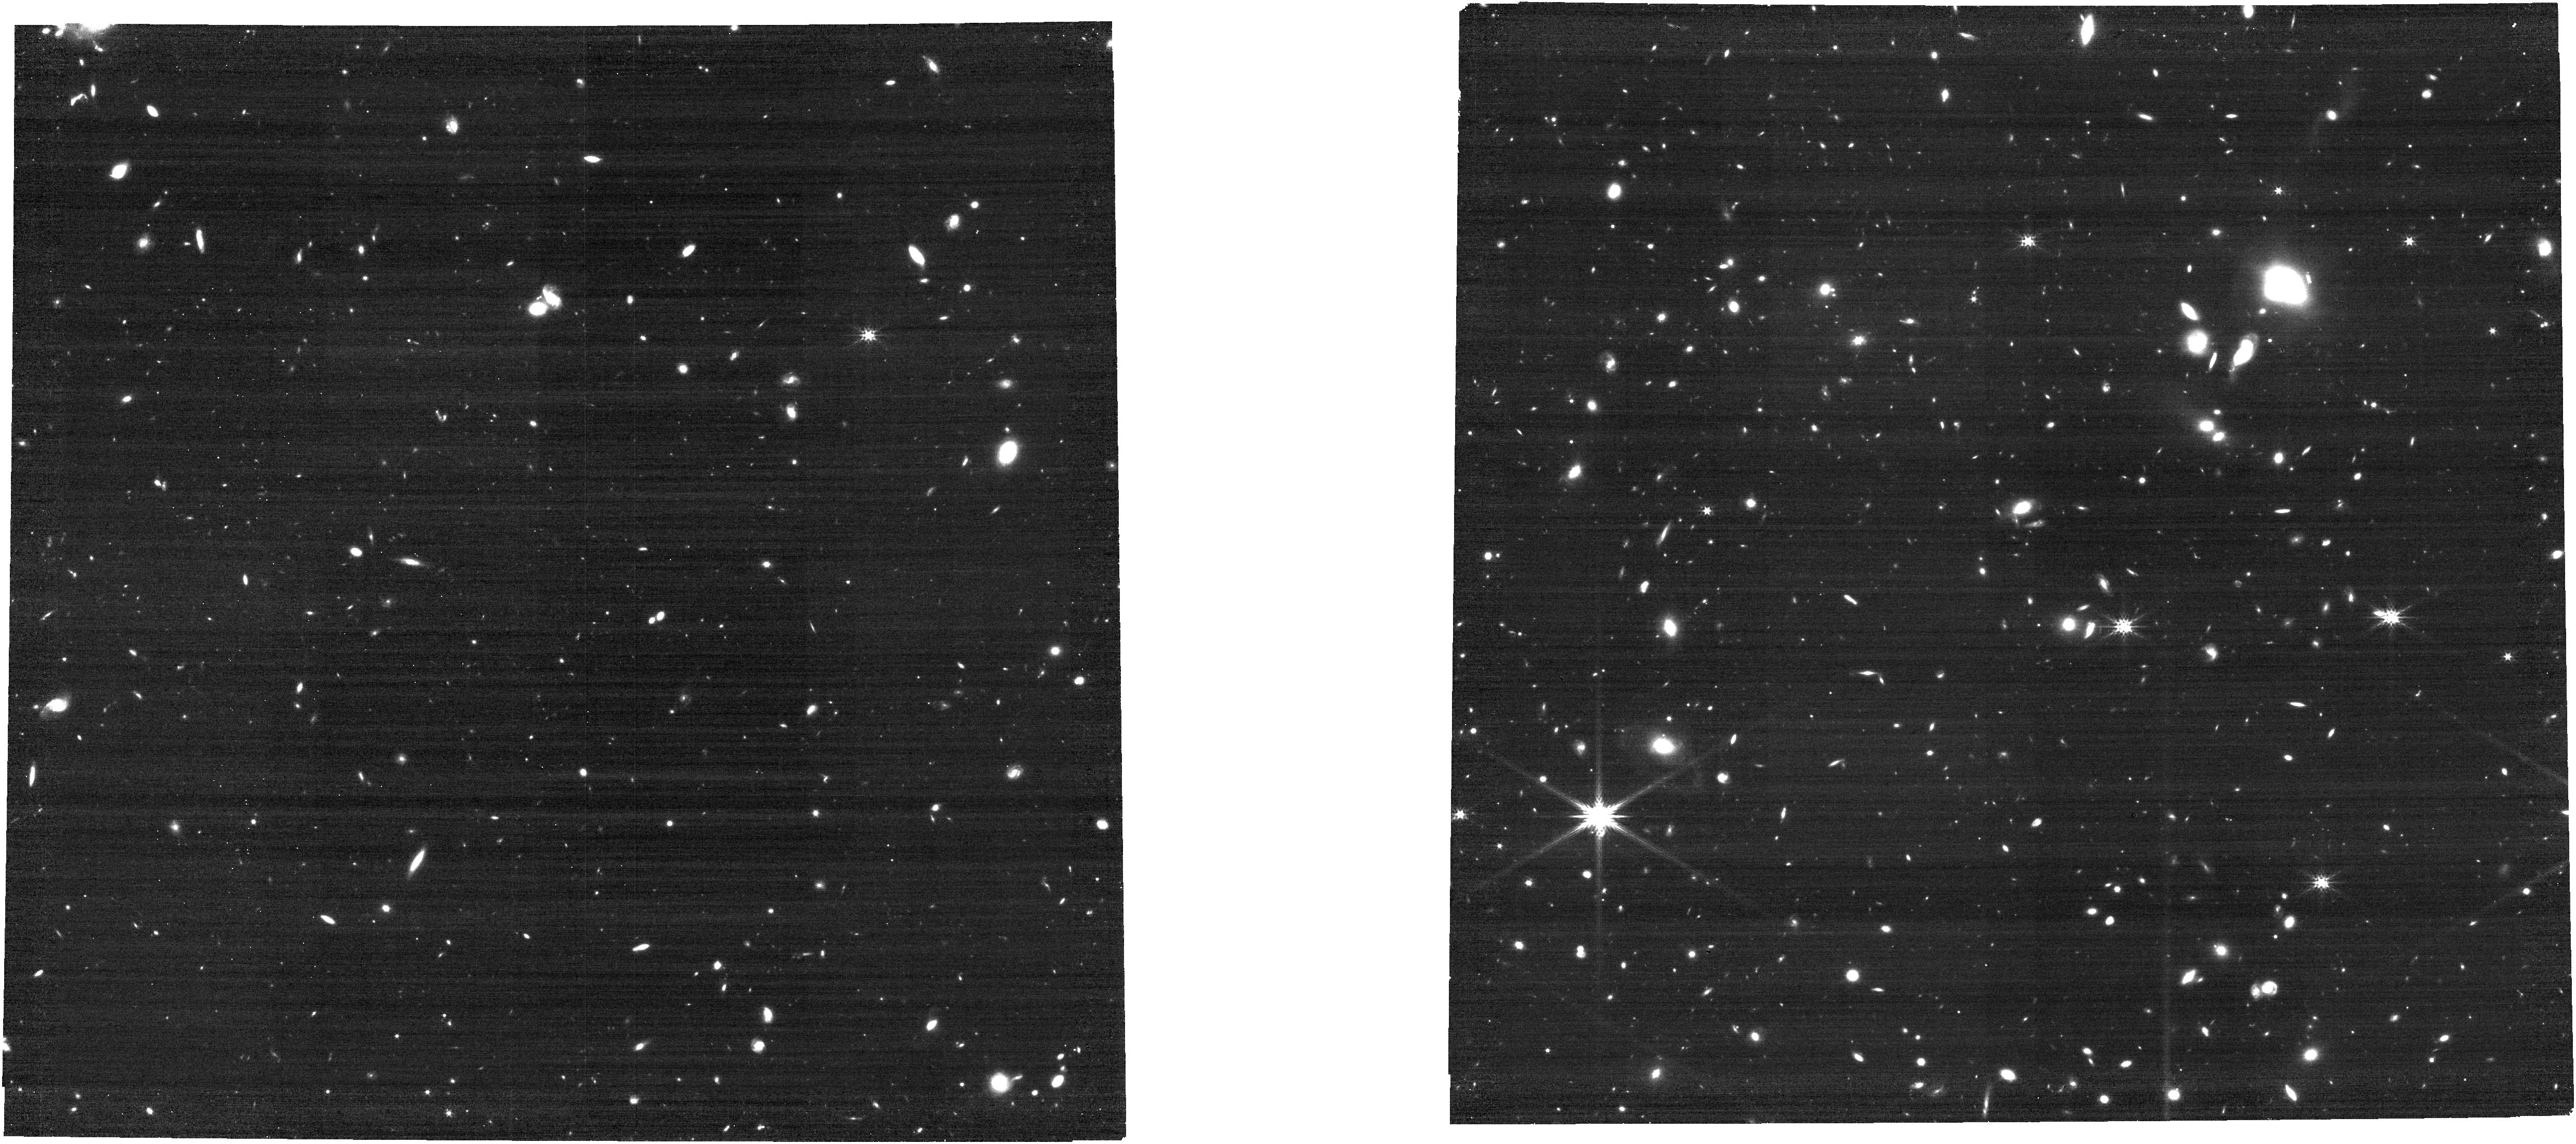
Target: SN2026ngr. Instrument: NIRCAM. Filter: F277W. Exposure: 24 min. Observation ID: jw12764-o004_t003_nircam_clear-f277w

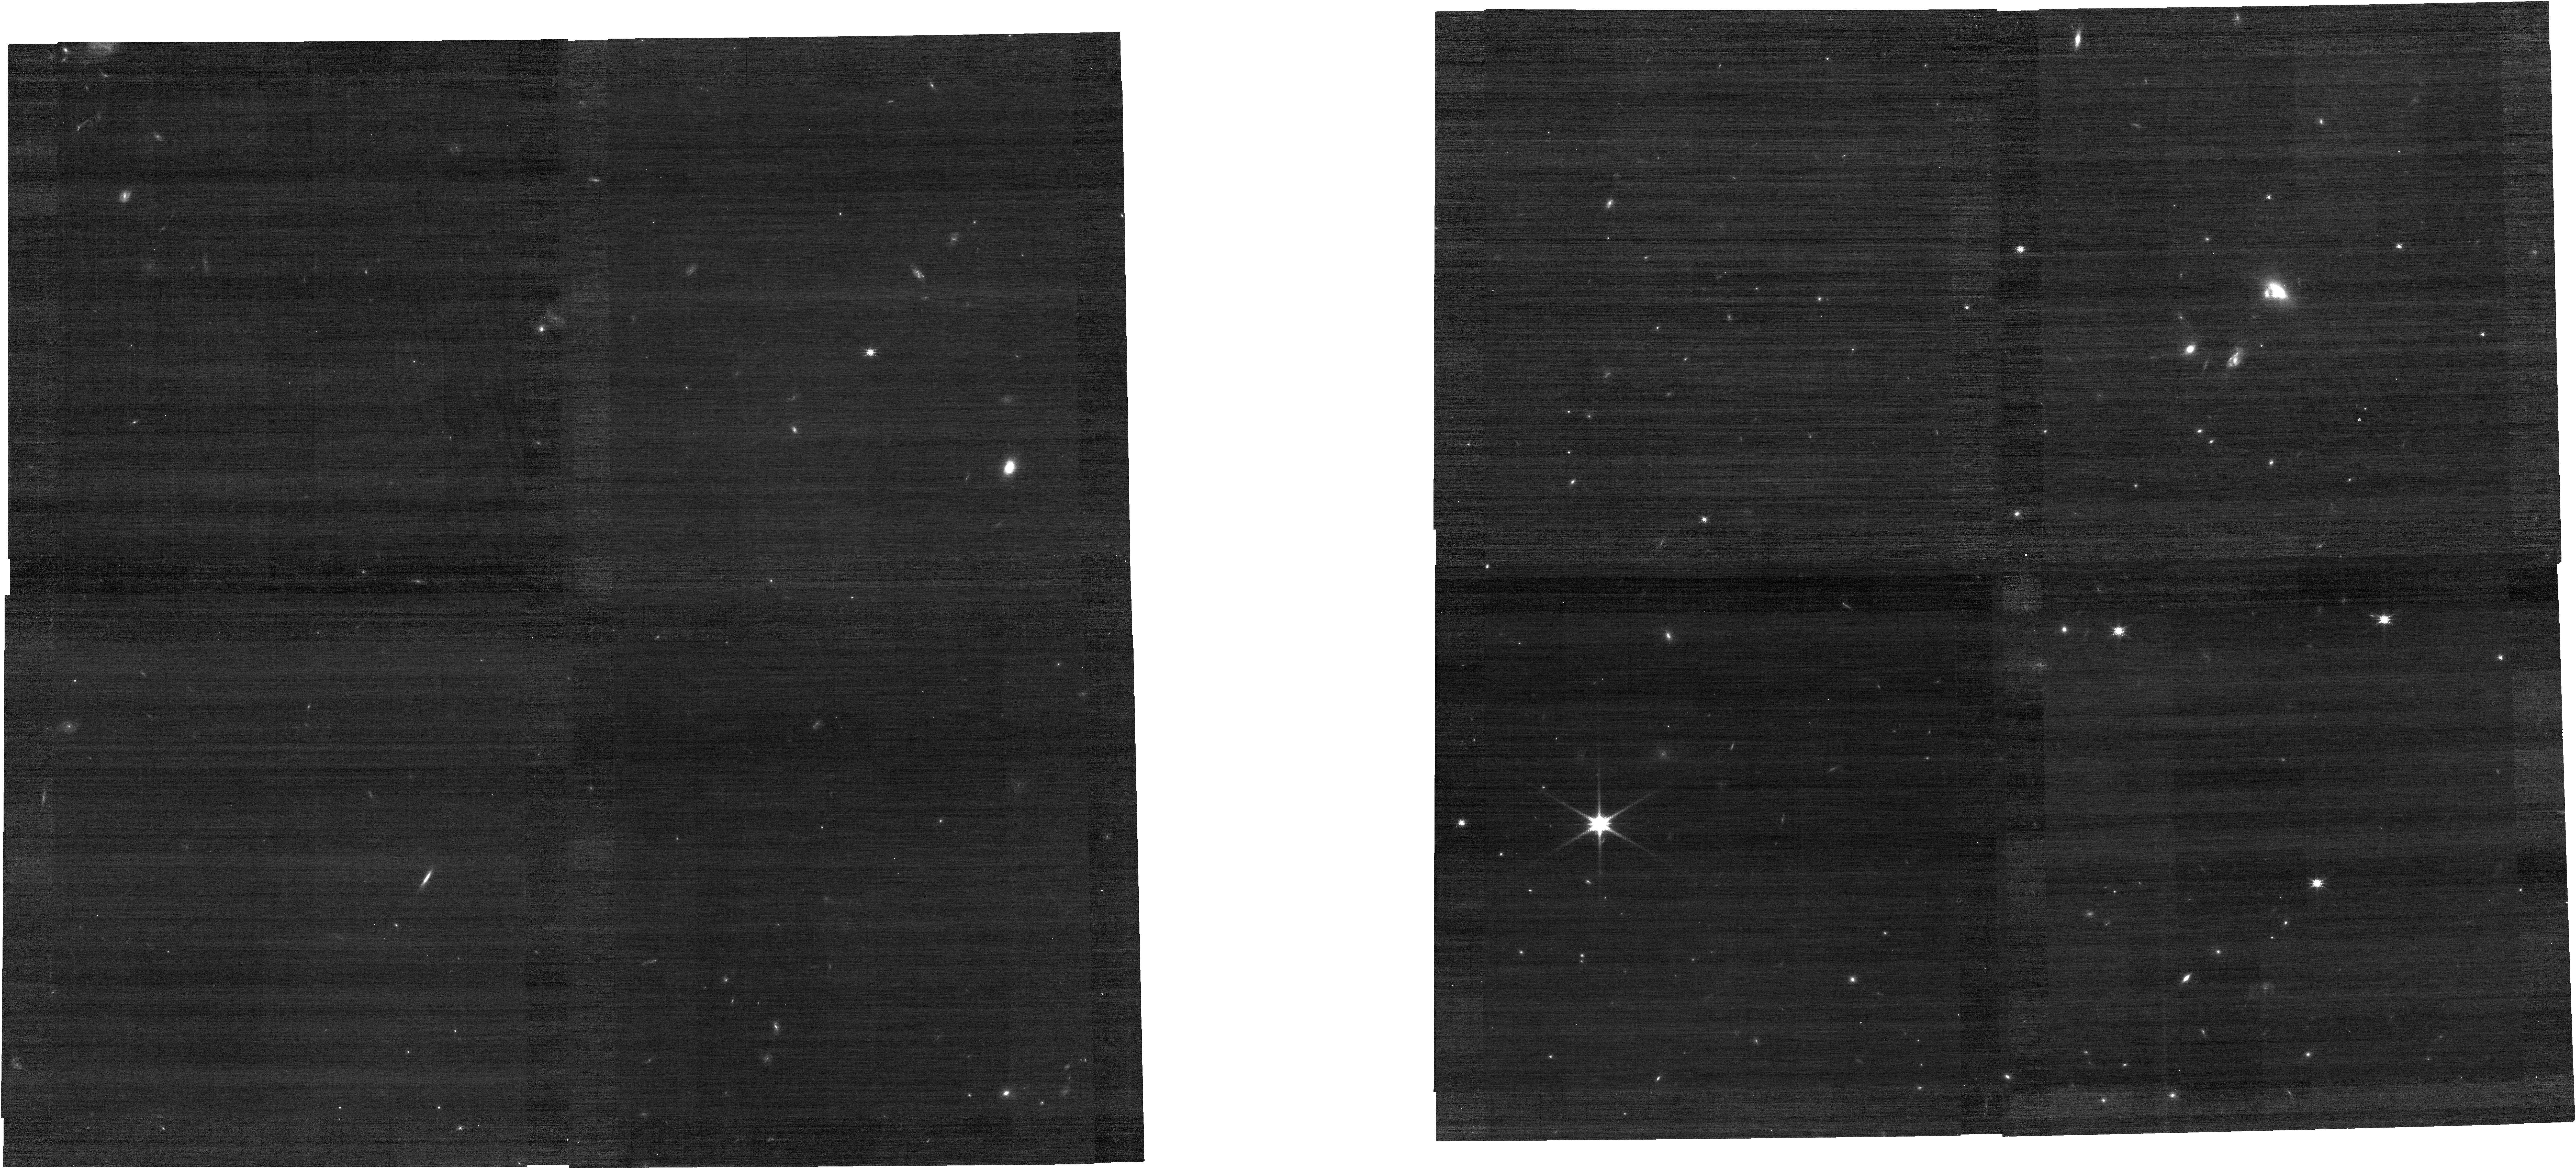
Target: SN2026ngr. Instrument: NIRCAM. Filter: F115W. Exposure: 8 min. Observation ID: jw12764-o004_t003_nircam_clear-f115w

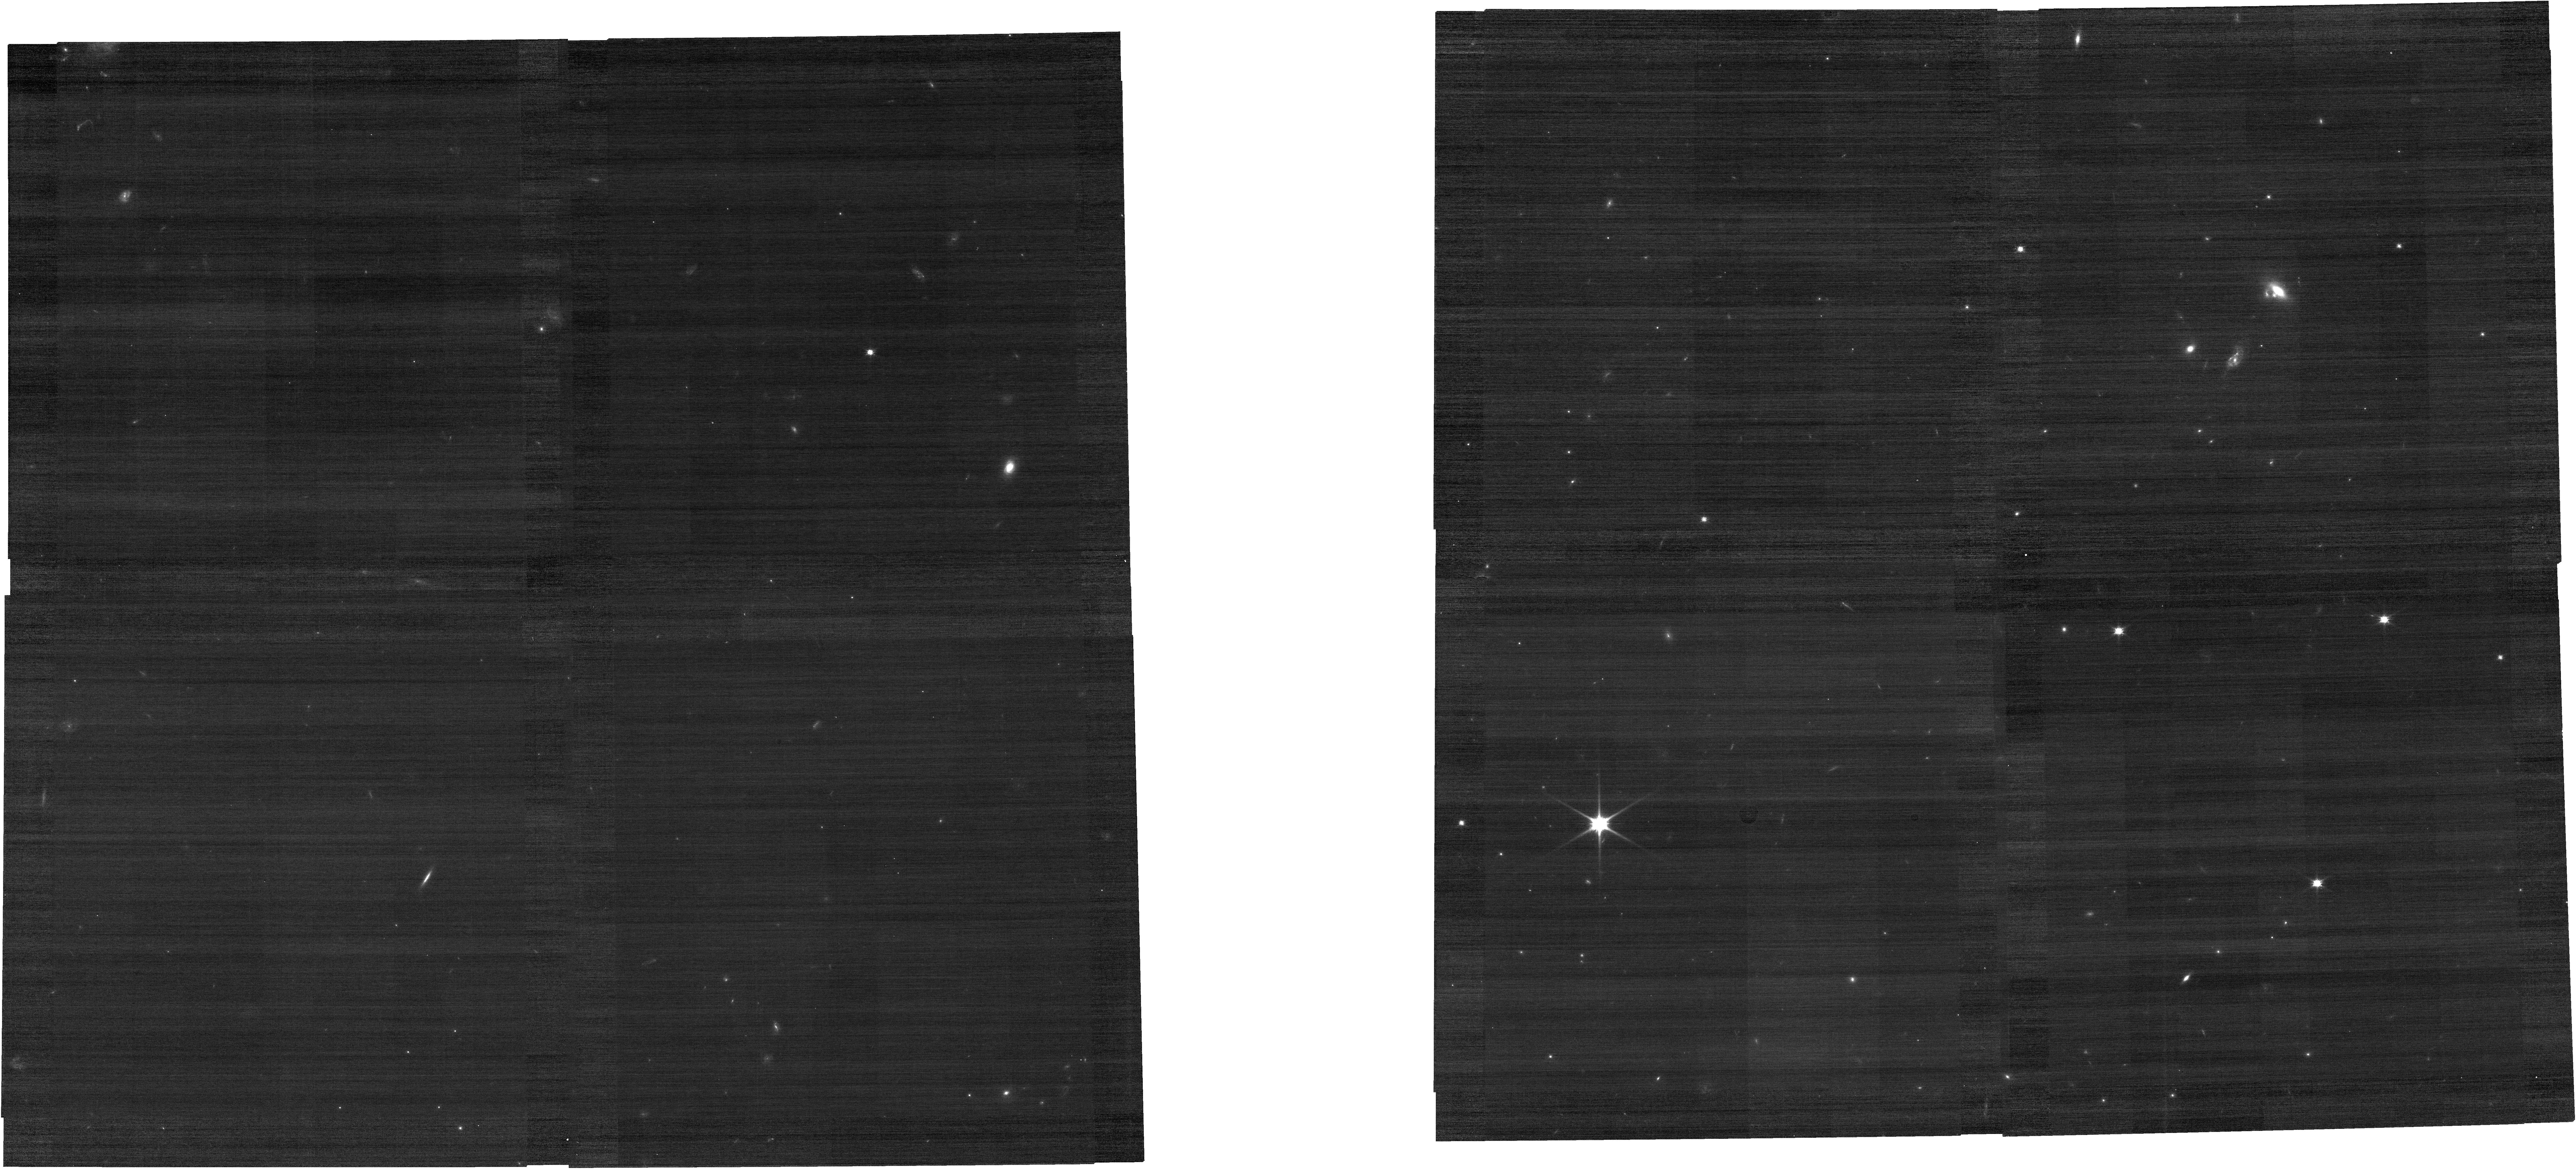
Target: SN2026ngr. Instrument: NIRCAM. Filter: F090W. Exposure: 8 min. Observation ID: jw12764-o004_t003_nircam_clear-f090w

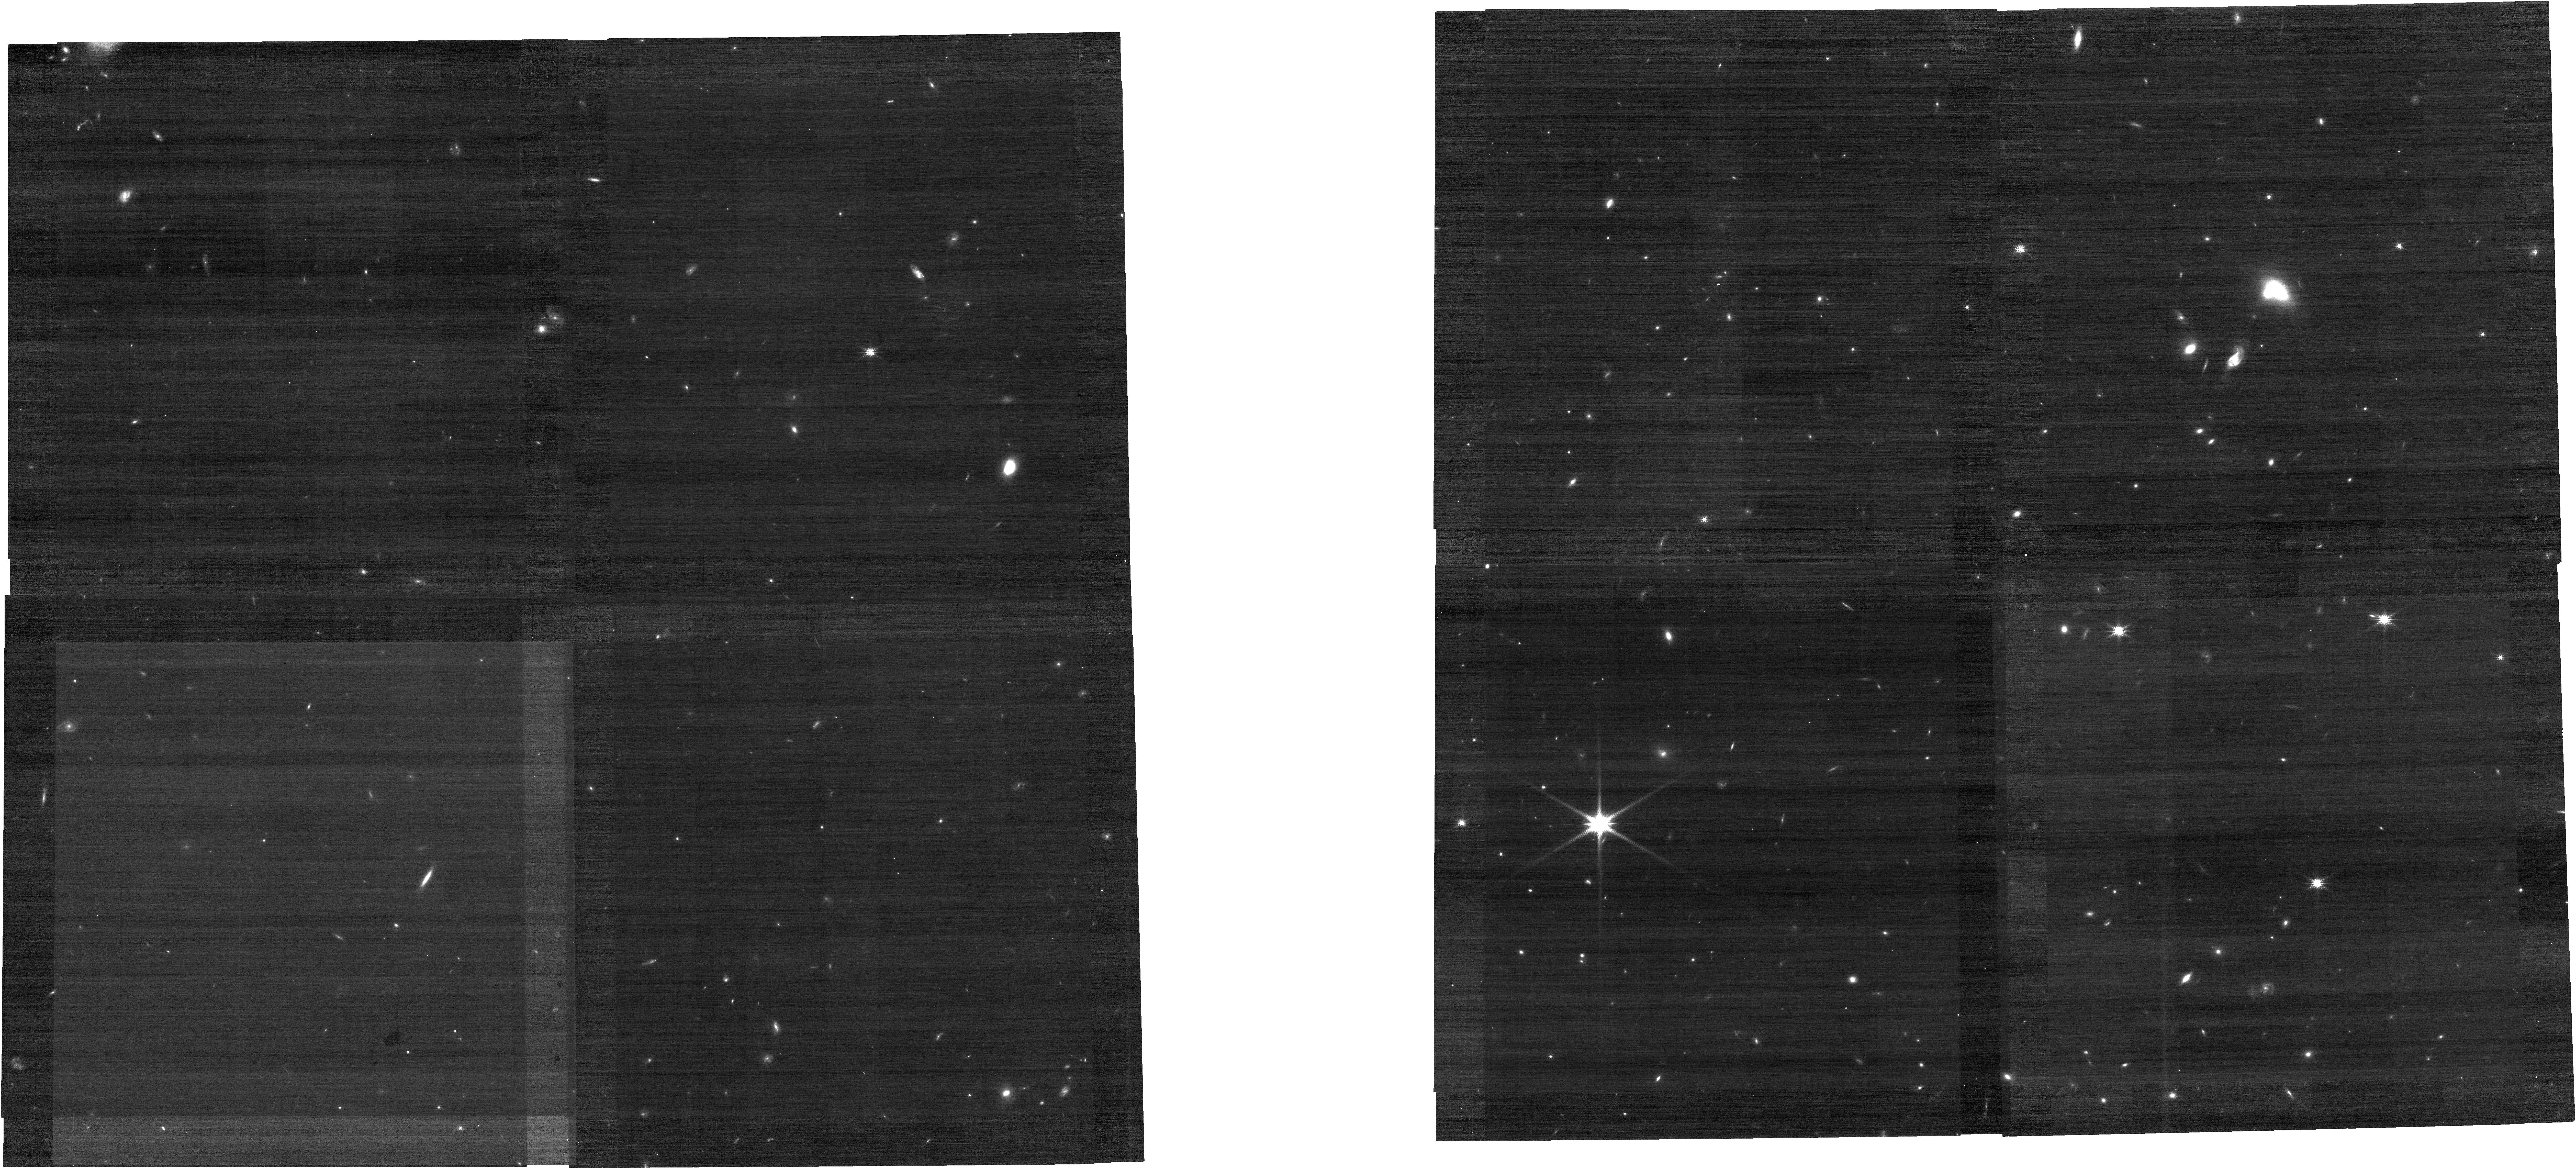
Target: SN2026ngr. Instrument: NIRCAM. Filter: F150W. Exposure: 8 min. Observation ID: jw12764-o004_t003_nircam_clear-f150w

Zooming In on SN2026ngr: A Gravitationally Lensed Type Ia Supernova Magnified by 100 (PI: Goobar, Ariel)

The Zwicky Transient Facility has recently discovered SN2026ngr, a strongly gravitationally lensed Type Ia supernova at redshift z=0.95. Its observed brightness implies an extraordinary lensing magnification of approximately 100x, making it a unique laboratory for both cosmology and supernova physics. We propose three epochs of JWST/NIRSpec IFU spectroscopy to exploit the rapid spectral evolution of Type Ia supernovae as an independent clock, enabling precise measurements of the relative phases of the multiple SN images and, consequently, accurate determinations of the lensing time delays. Combined with high-resolution NIRCam imaging, these observations will provide the astrometric precision, image flux ratios, colors, and host-galaxy arc morphology required for robust lens modeling and a measurement of the Hubble constant, H0, at an intermediate redshift between the cosmic microwave background and local distance-ladder probes. Beyond its cosmological value, the extreme magnification transforms this system into a powerful gravitational telescope. The proposed spectroscopic and photometric observations will deliver an unprecedented view of a Type Ia supernova at z~1, allowing detailed measurements of key spectral diagnostics, including the Si II and Ca II infrared features, and a direct comparison with their low-z counterparts. These observations will provide a rare opportunity to test the robustness of Type Ia supernova standardization at cosmologically relevant redshifts and help establish the observational foundations for the large samples of strongly lensed supernovae expected from Rubin and Roman in the coming decade.